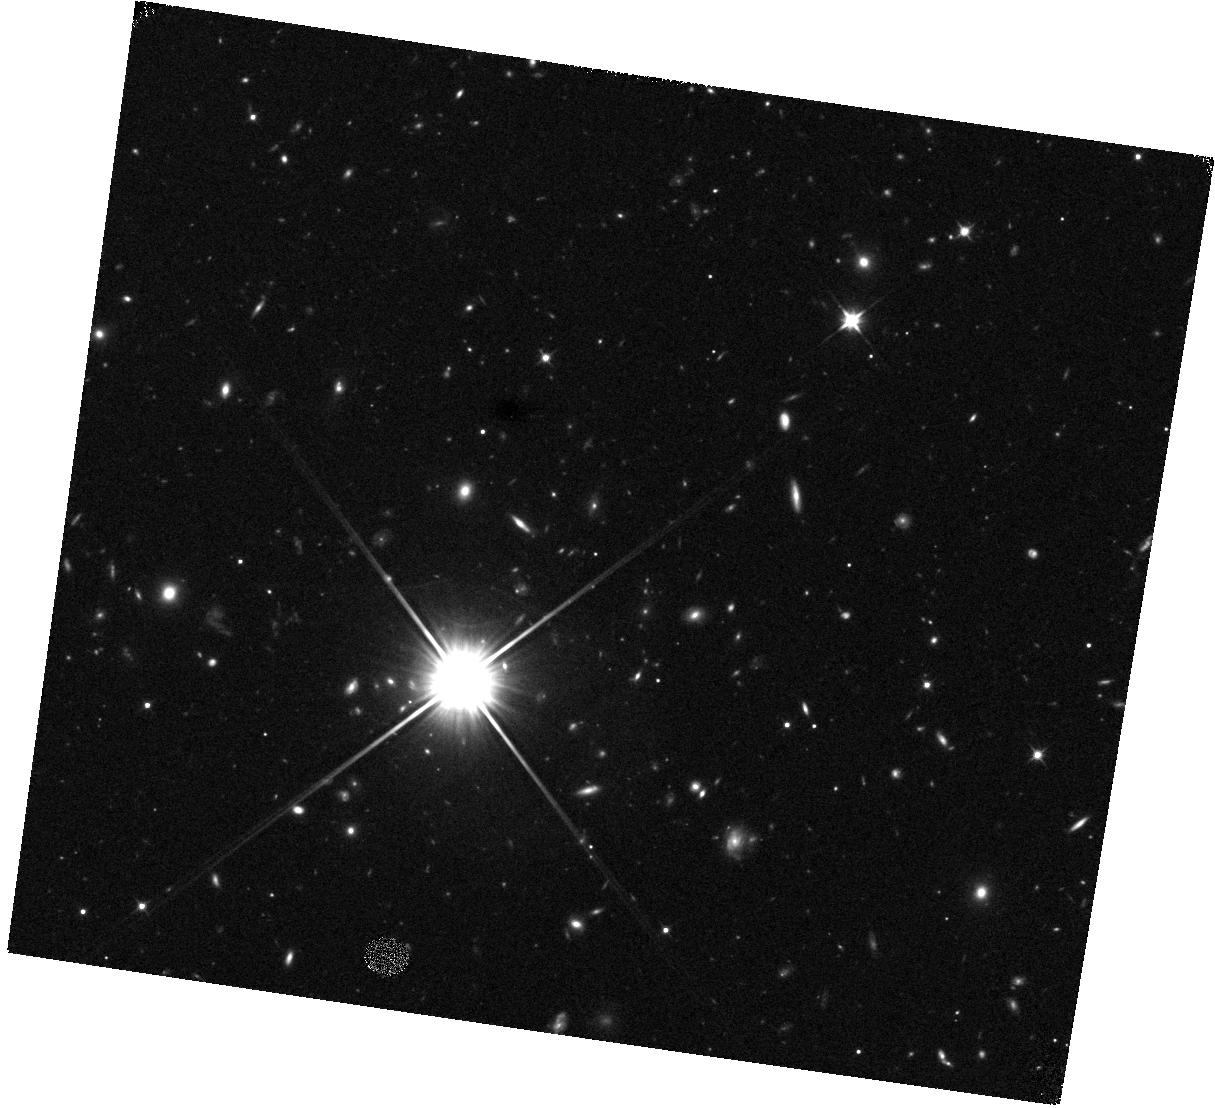
Target: HATLAS-J141118-010655. Instrument: WFC3/IR. Filter: F110W. Exposure: 12 min. Observation ID: hst_12488_55_wfc3_ir_f110w_ibs455

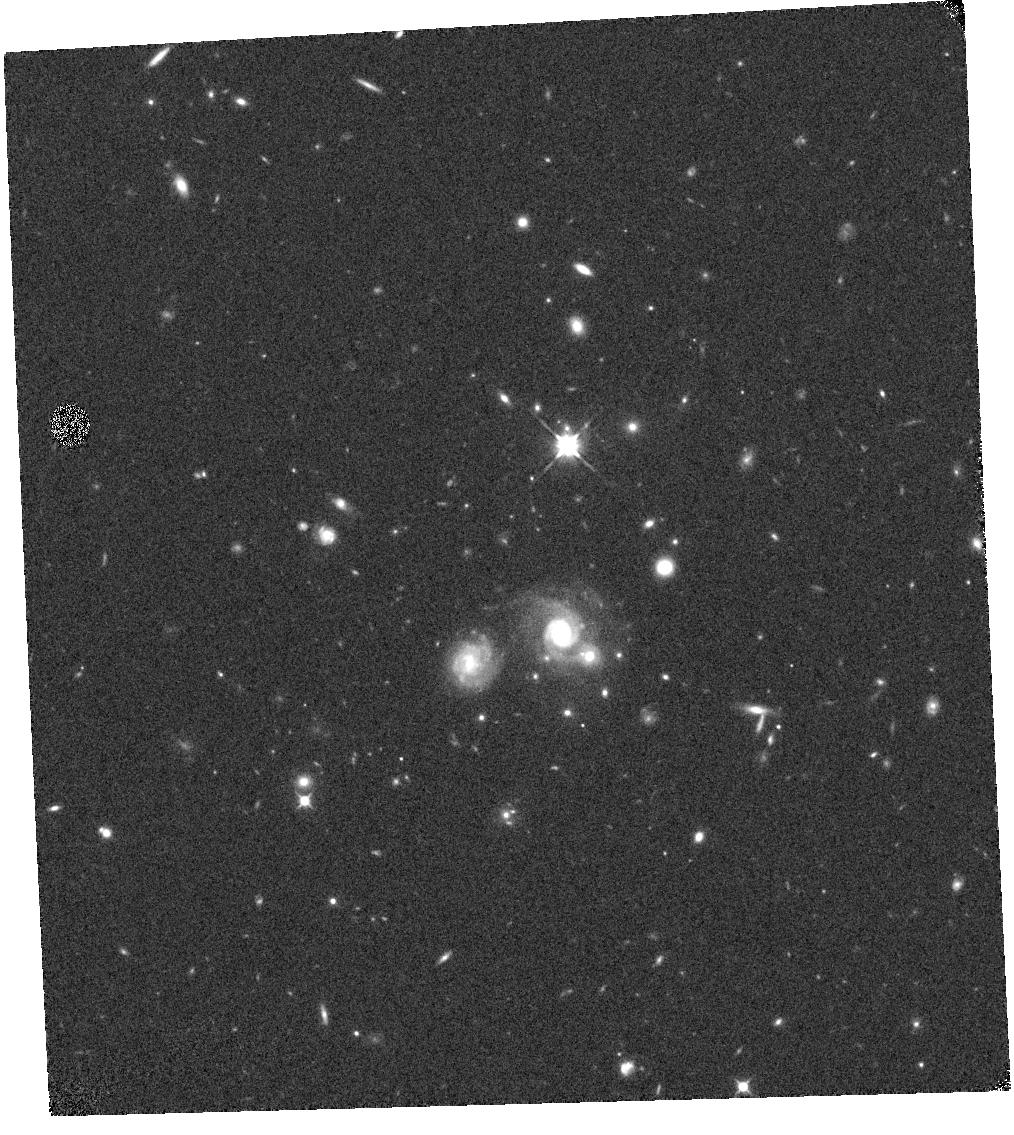
Target: HERMES-J033118-272015. Instrument: WFC3/IR. Filter: F110W. Exposure: 4 min. Observation ID: hst_12488_3g_wfc3_ir_f110w_ibs43g

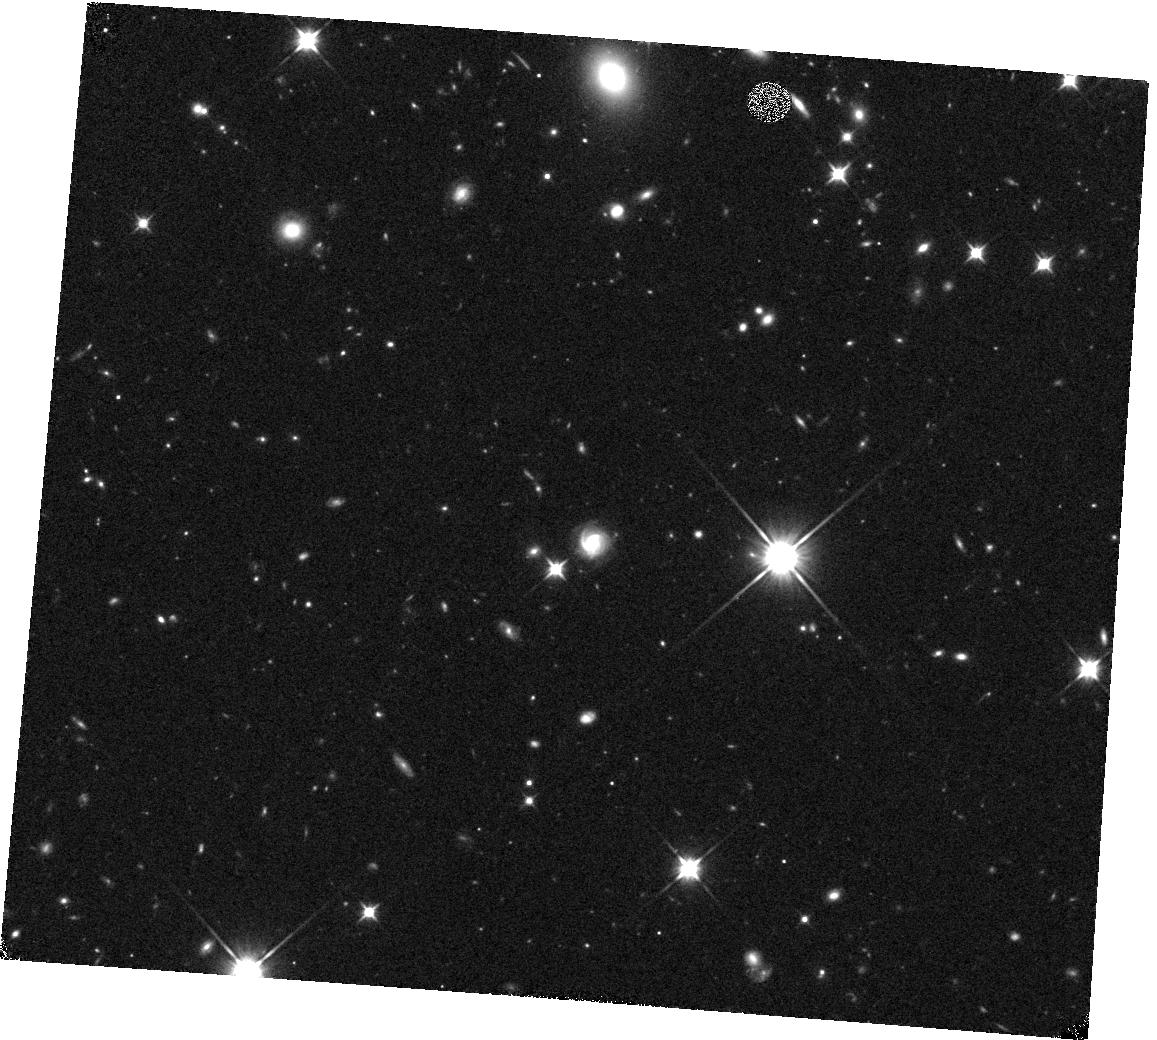
Target: HATLAS-J085359+015537. Instrument: WFC3/IR. Filter: F110W. Exposure: 12 min. Observation ID: hst_12488_07_wfc3_ir_f110w_ibs407

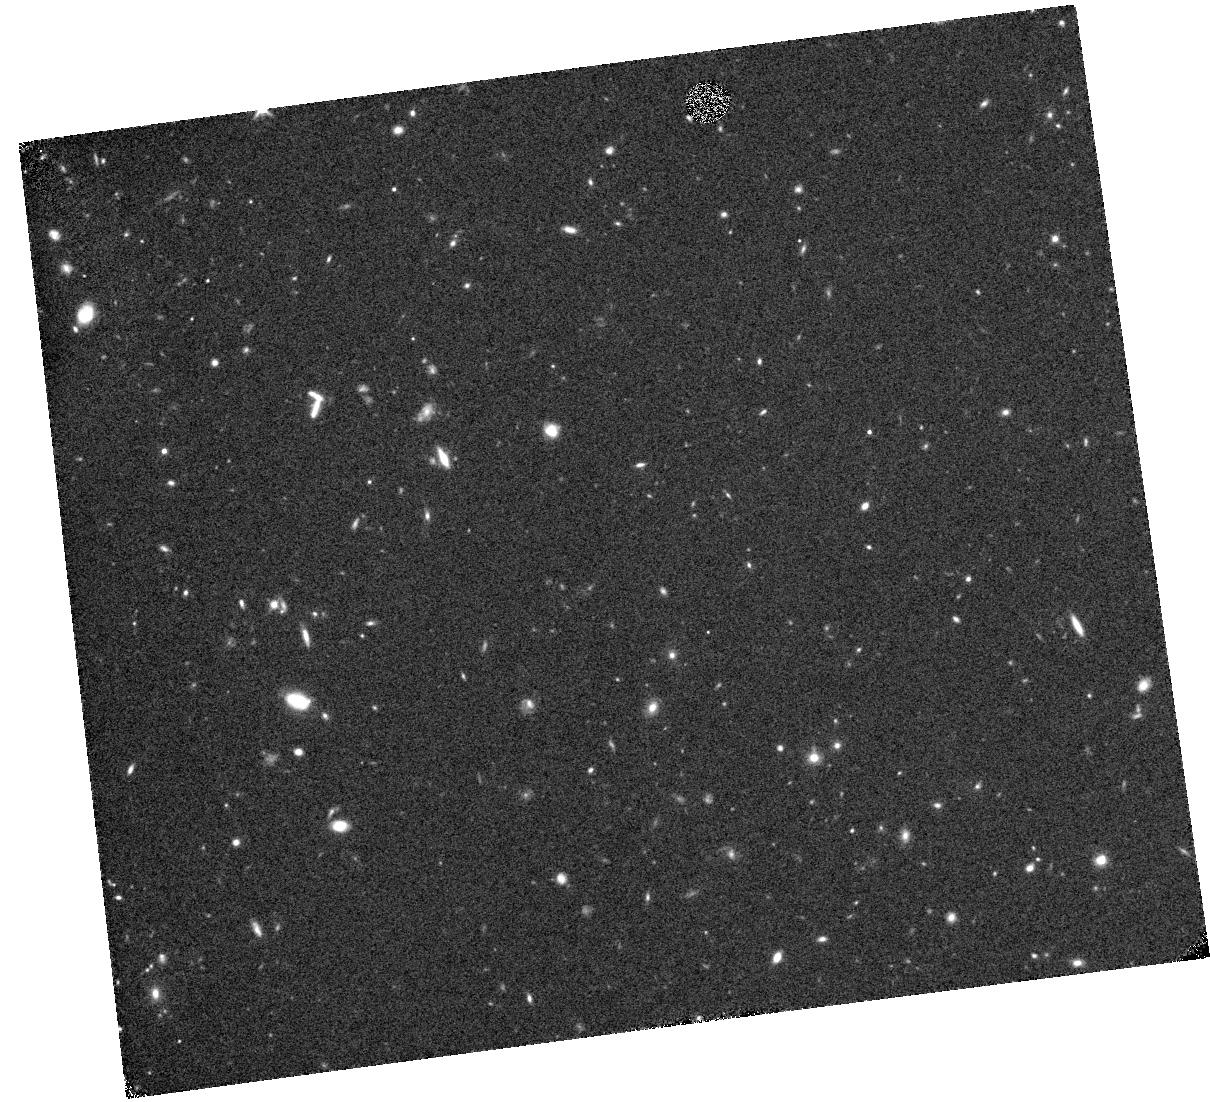
Target: HATLAS-J131001+264759. Instrument: WFC3/IR. Filter: F110W. Exposure: 12 min. Observation ID: hst_12488_1i_wfc3_ir_f110w_ibs41i

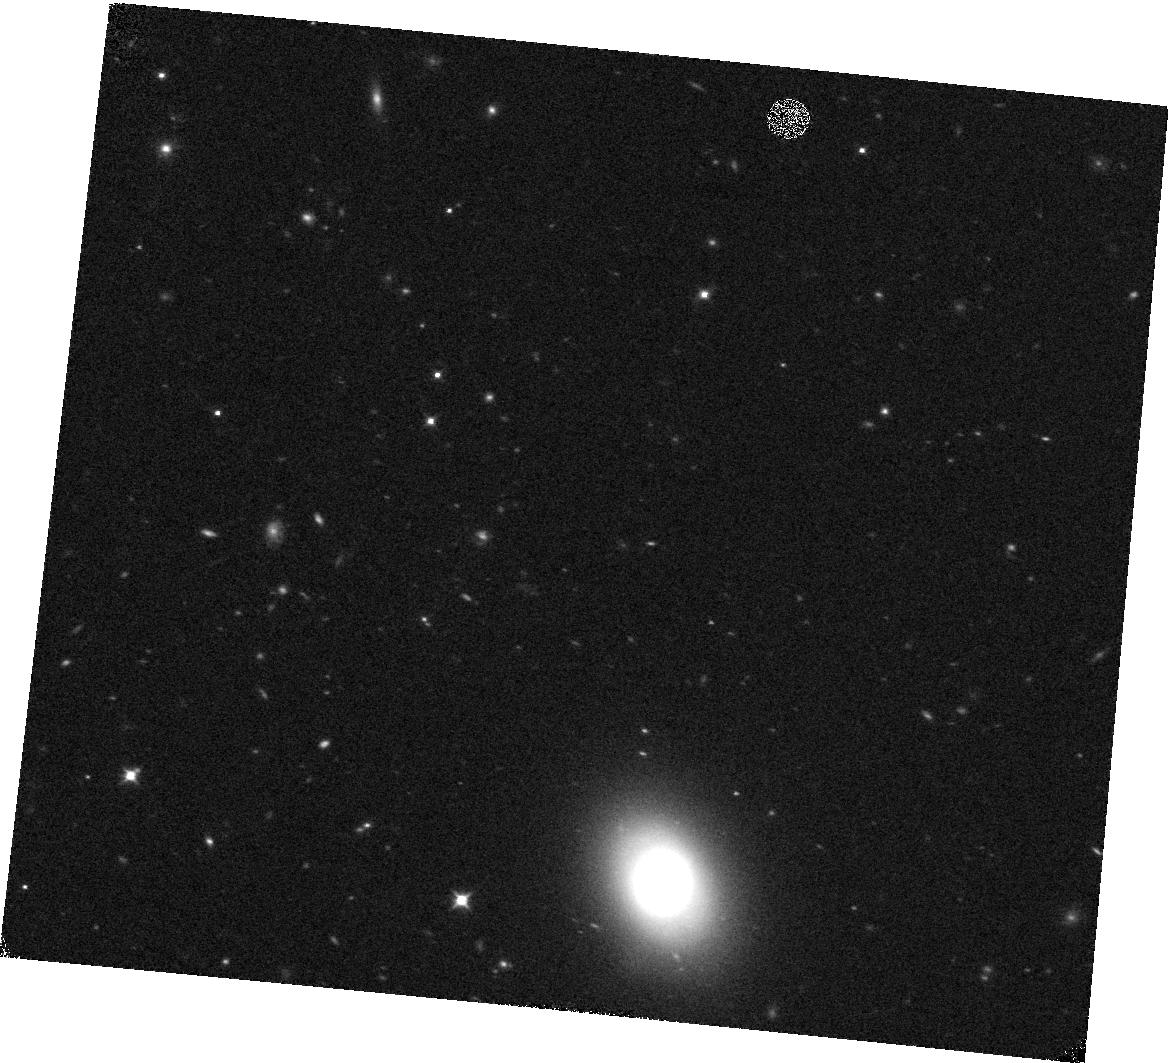
Target: HERMES-J103330+563316. Instrument: WFC3/IR. Filter: F110W. Exposure: 4 min. Observation ID: hst_12488_2v_wfc3_ir_f110w_ibs42v

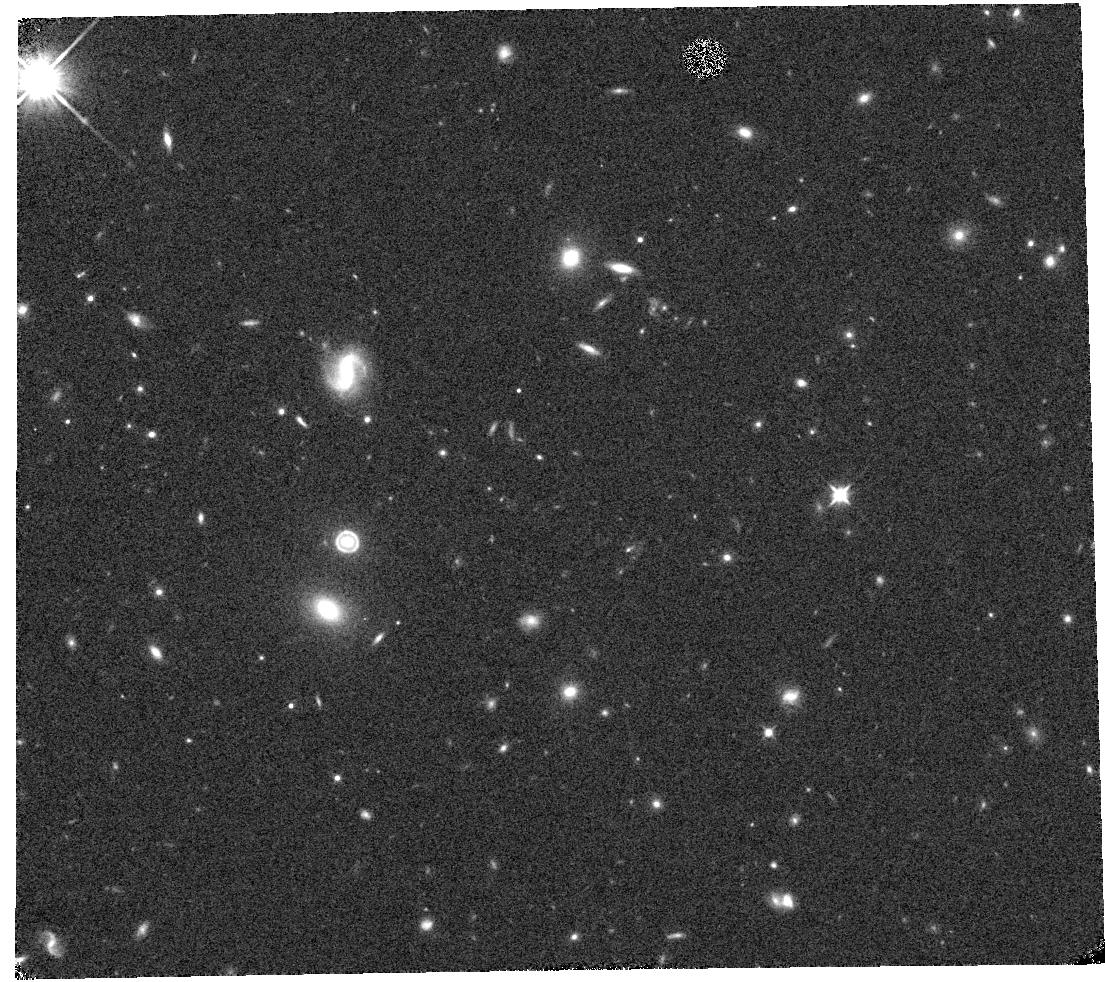
Target: HERMES-J103958+563120. Instrument: WFC3/IR. Filter: F110W. Exposure: 4 min. Observation ID: hst_12488_2s_wfc3_ir_f110w_ibs42s

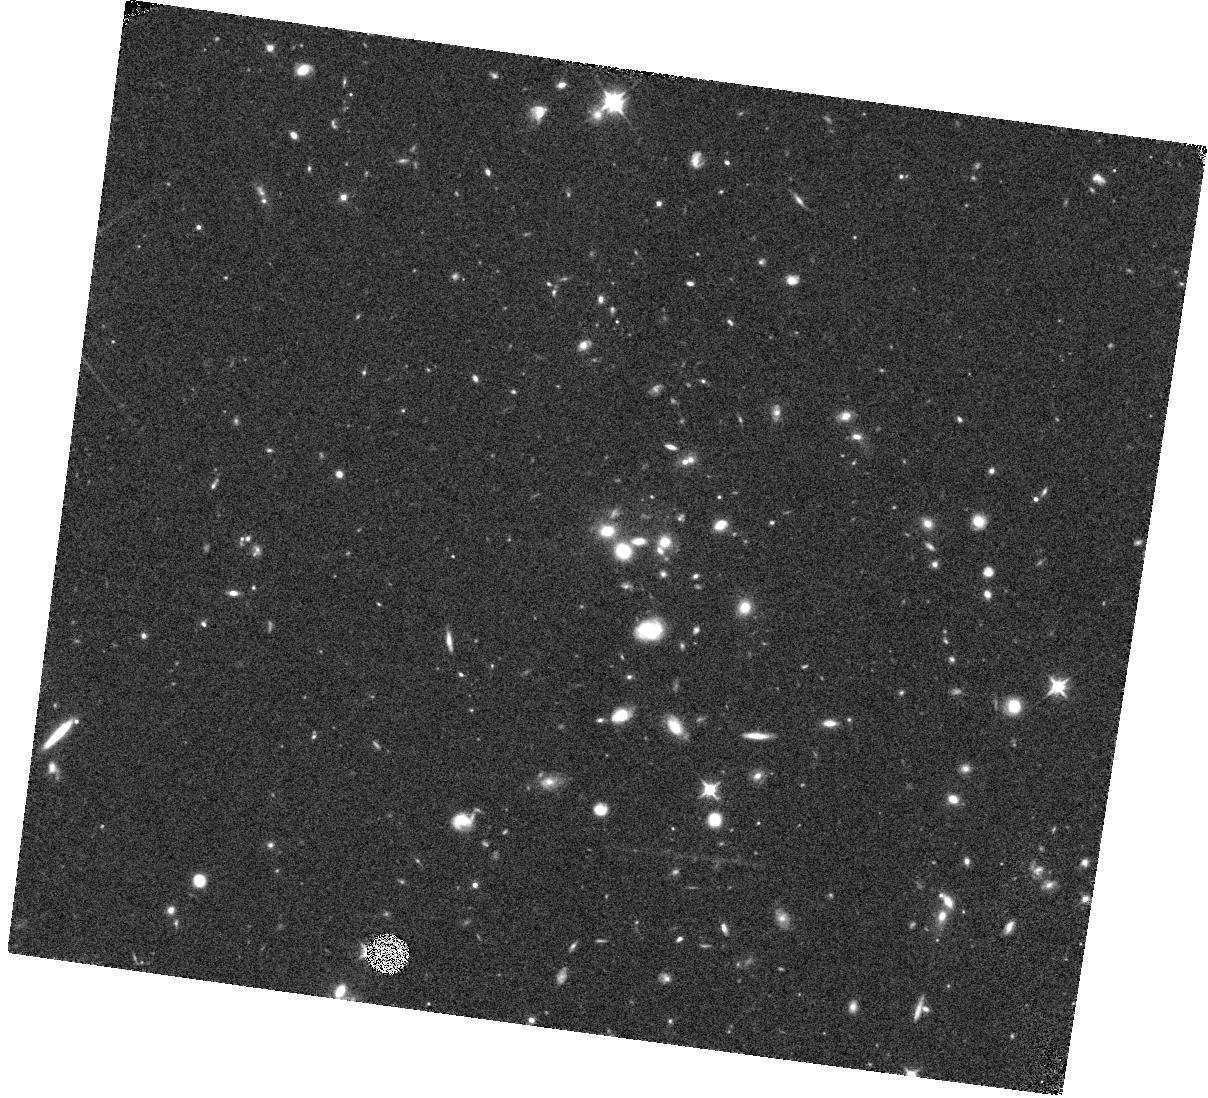
Target: HATLAS-J132128+282023. Instrument: WFC3/IR. Filter: F110W. Exposure: 12 min. Observation ID: hst_12488_0g_wfc3_ir_f110w_ibs40g

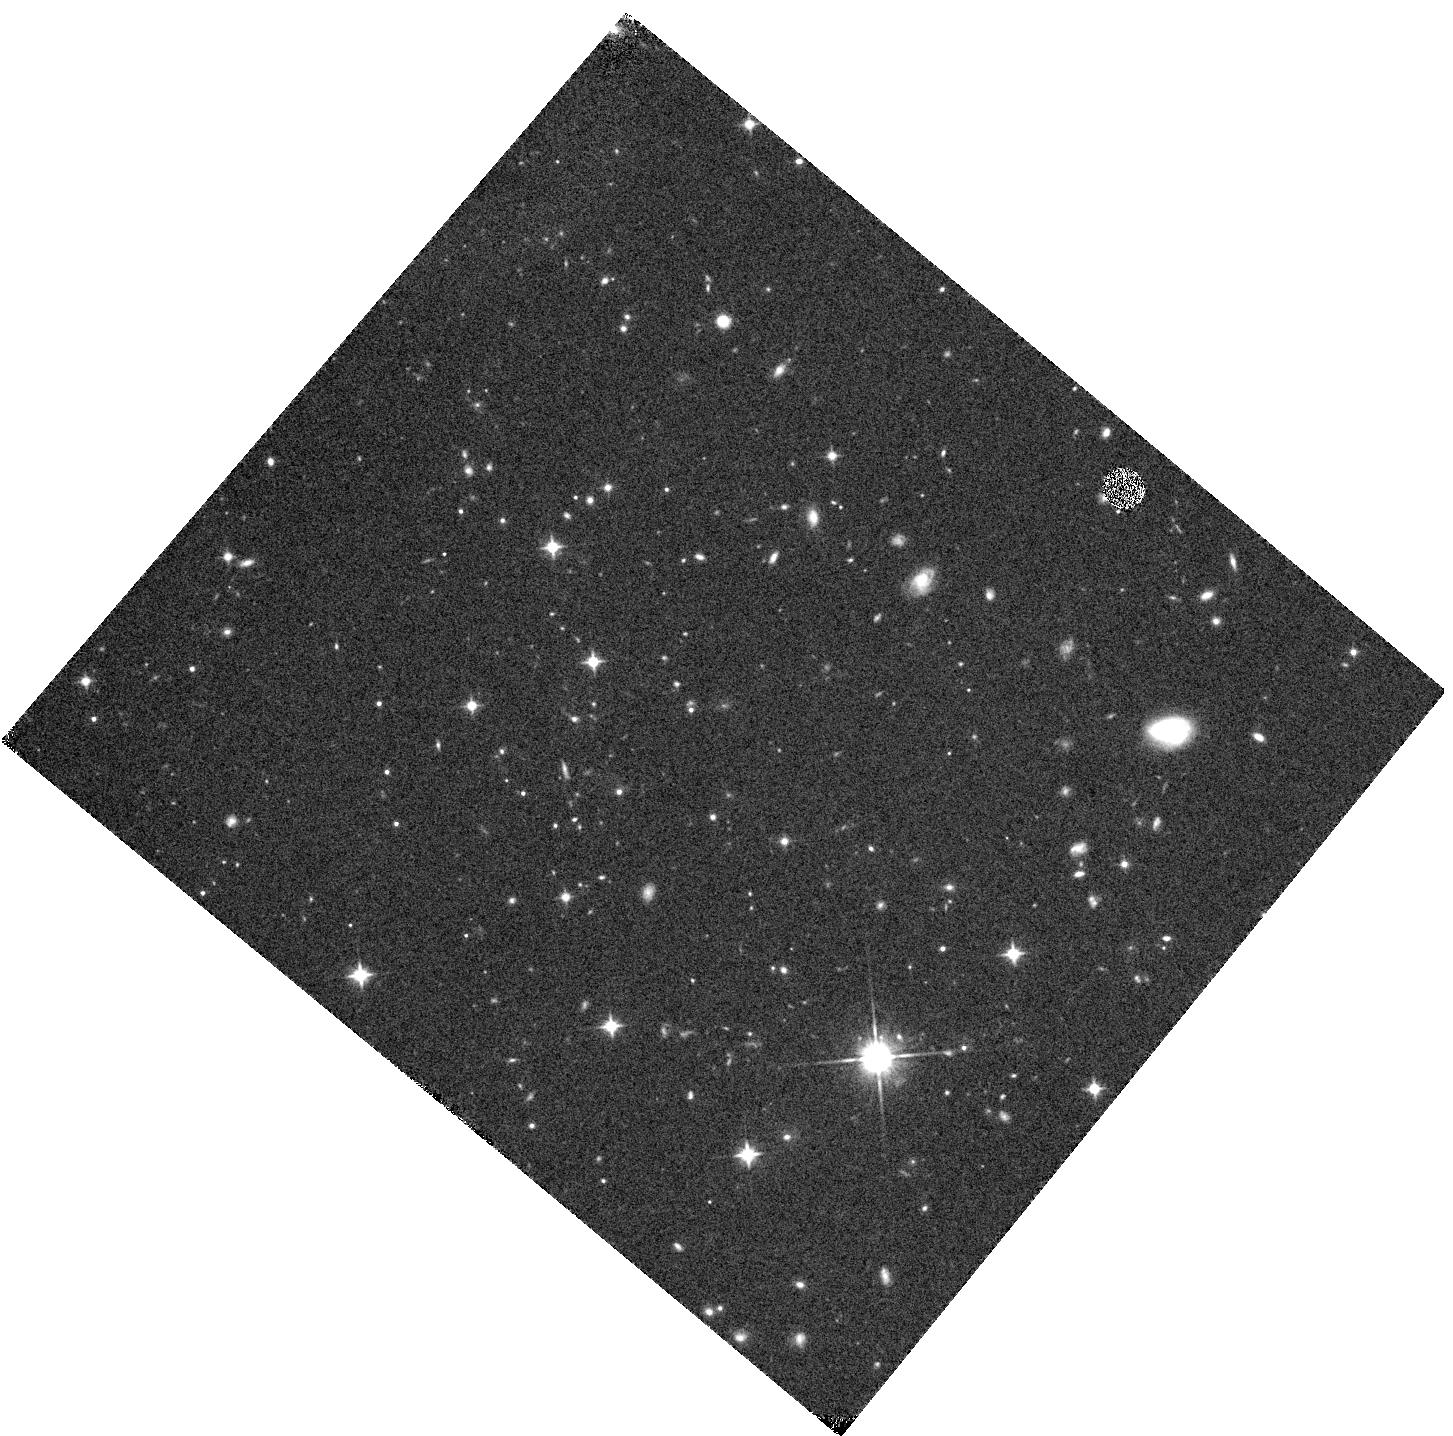
Target: HATLAS-J083546+002804. Instrument: WFC3/IR. Filter: F110W. Exposure: 12 min. Observation ID: hst_12488_23_wfc3_ir_f110w_ibs423

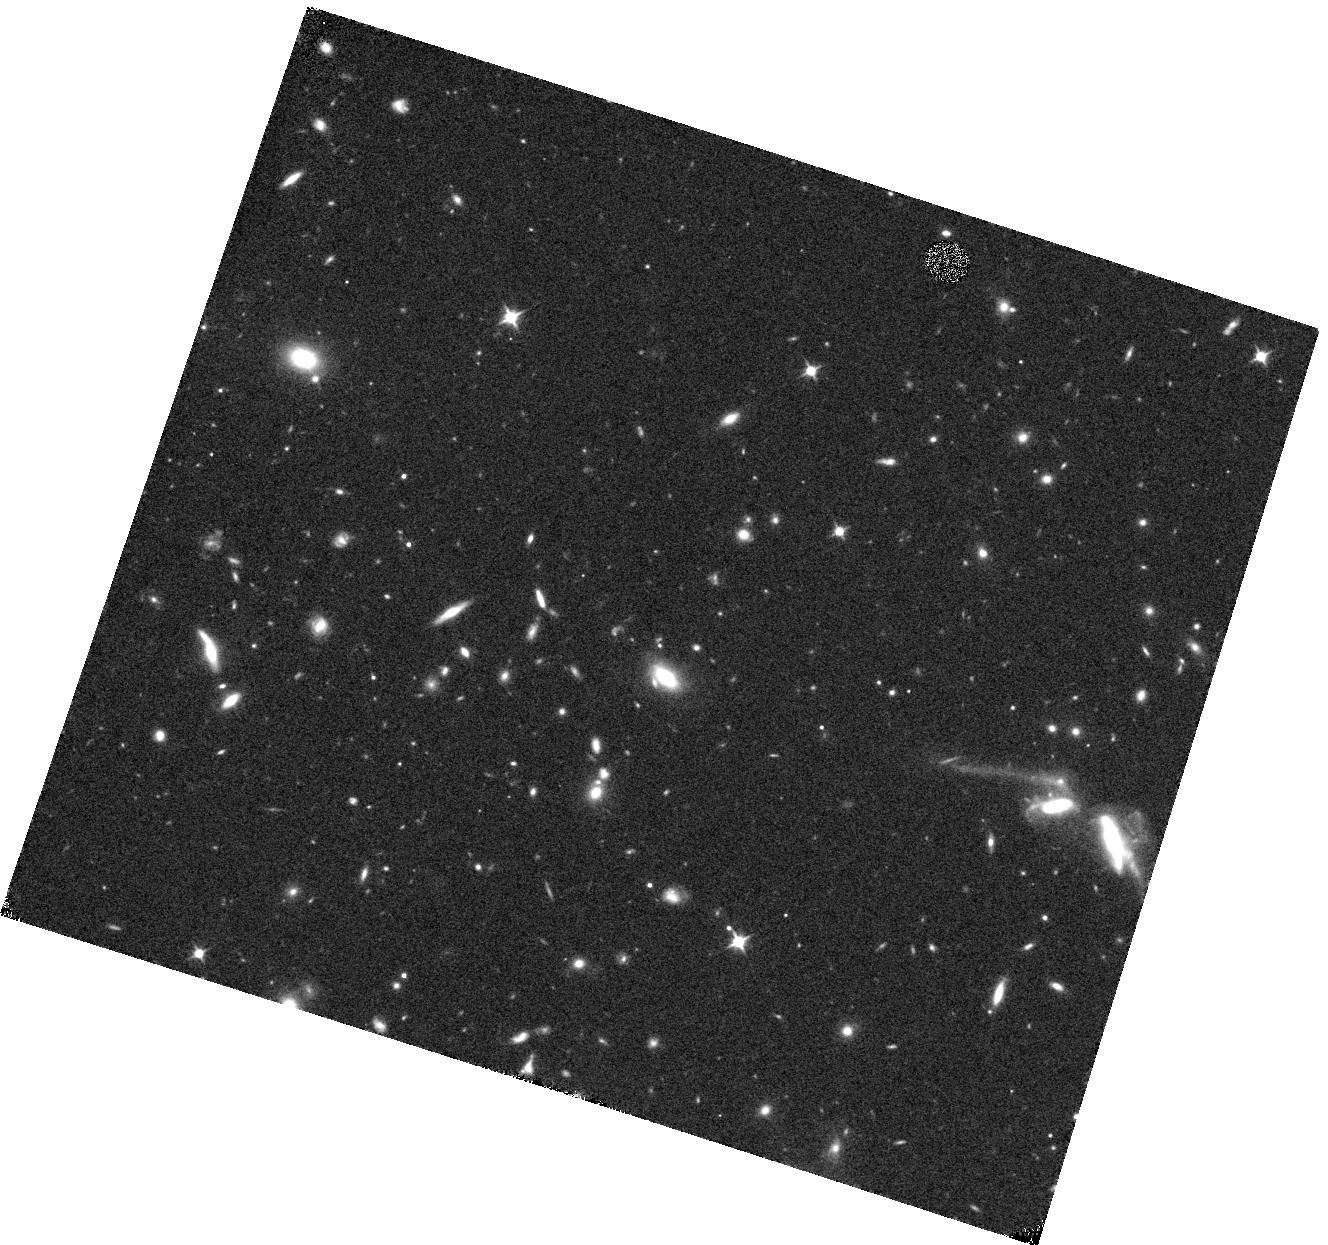
Target: HATLAS-J115820-013754. Instrument: WFC3/IR. Filter: F110W. Exposure: 12 min. Observation ID: hst_12488_45_wfc3_ir_f110w_ibs445

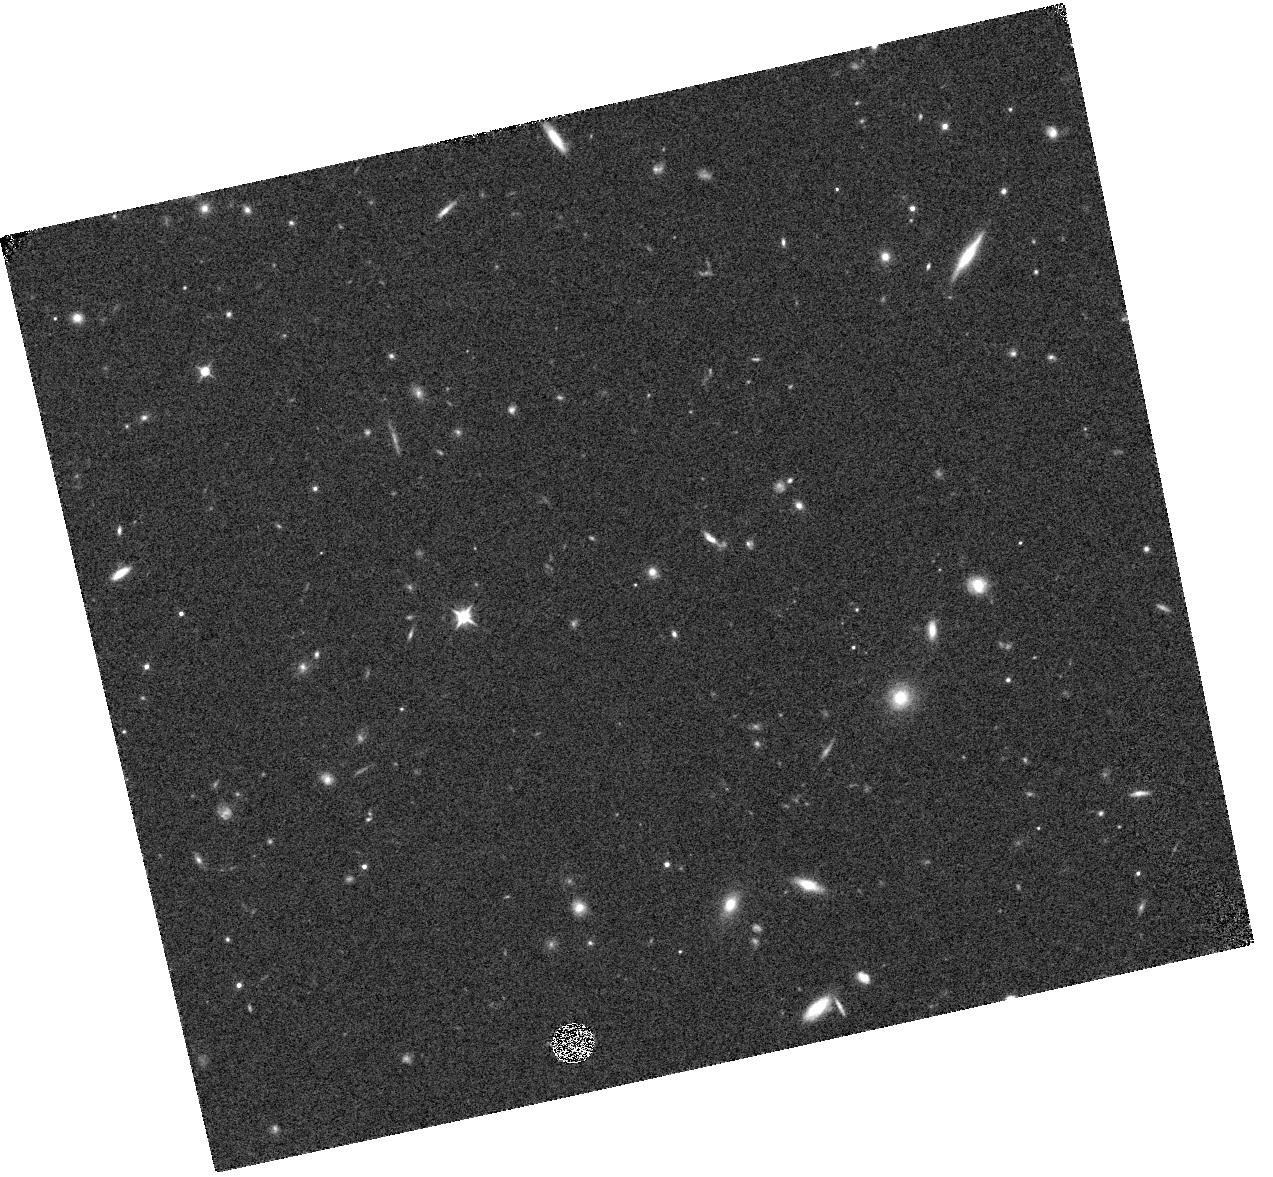
Target: HATLAS-J133715+352058. Instrument: WFC3/IR. Filter: F110W. Exposure: 4 min. Observation ID: hst_12488_89_wfc3_ir_f110w_ibs489

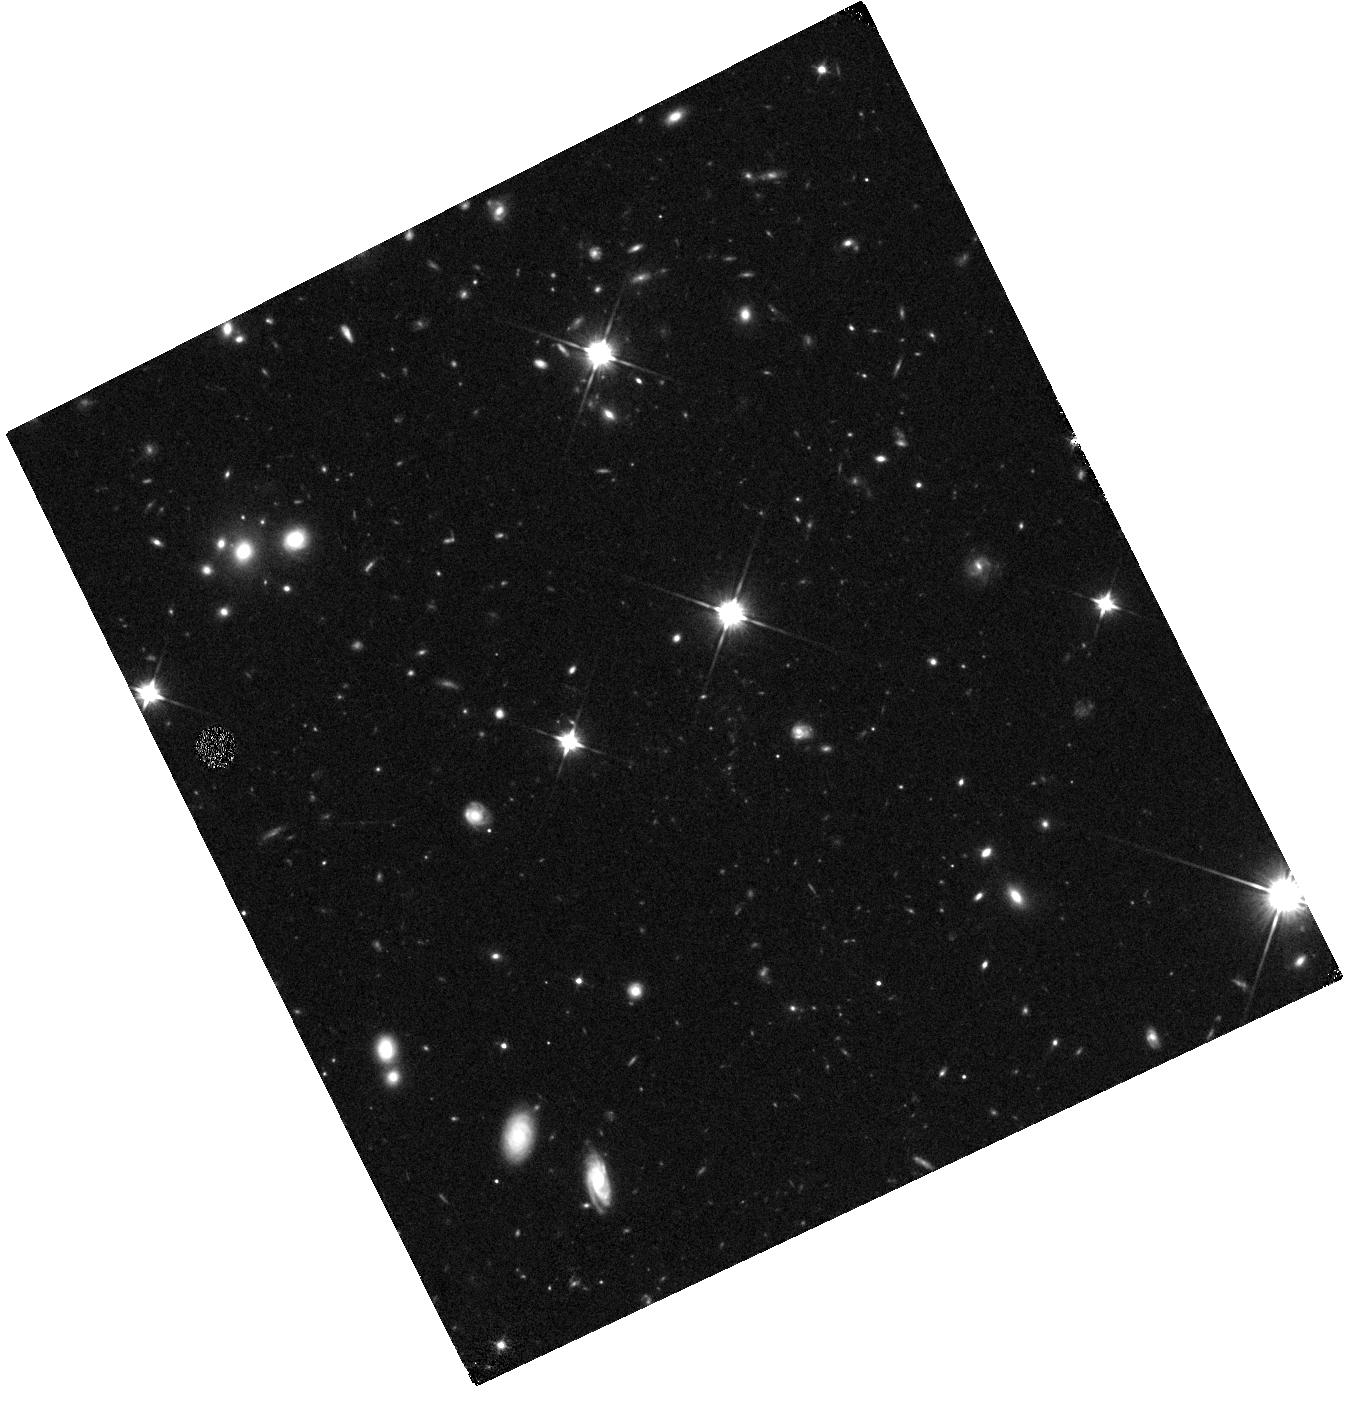
Target: HERMES-J100057+022014. Instrument: WFC3/IR. Filter: F110W. Exposure: 12 min. Observation ID: hst_12488_3a_wfc3_ir_f110w_ibs43a

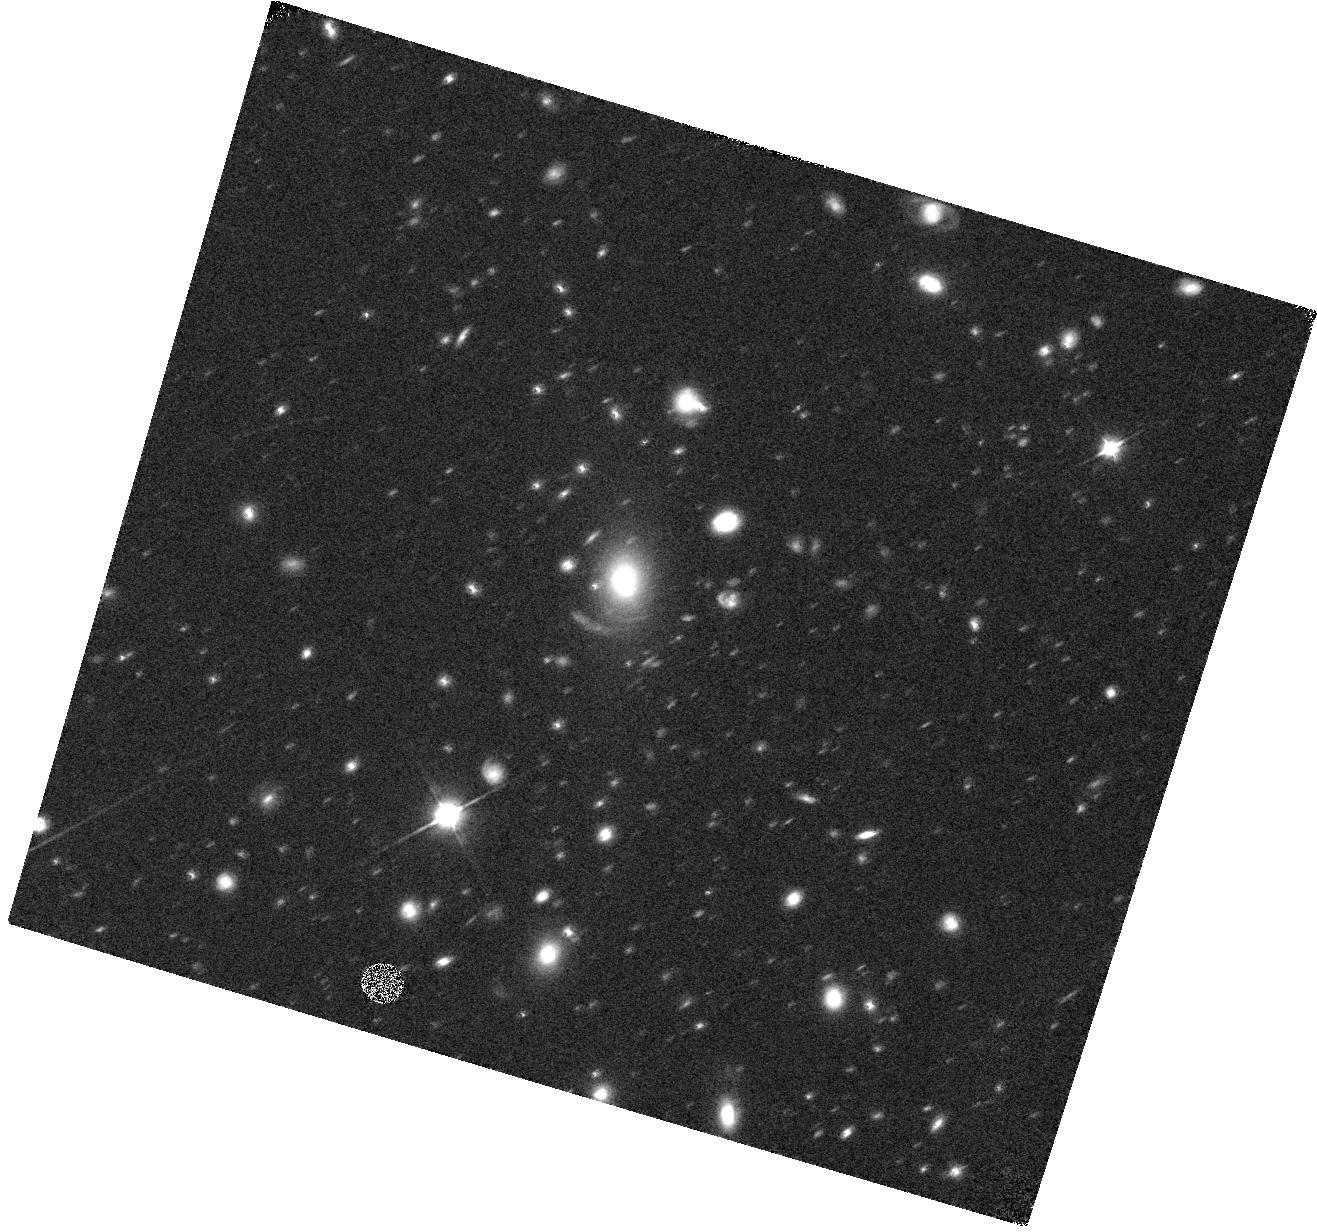
Target: HATLAS-J115102-020024. Instrument: WFC3/IR. Filter: F110W. Exposure: 12 min. Observation ID: hst_12488_51_wfc3_ir_f110w_ibs451

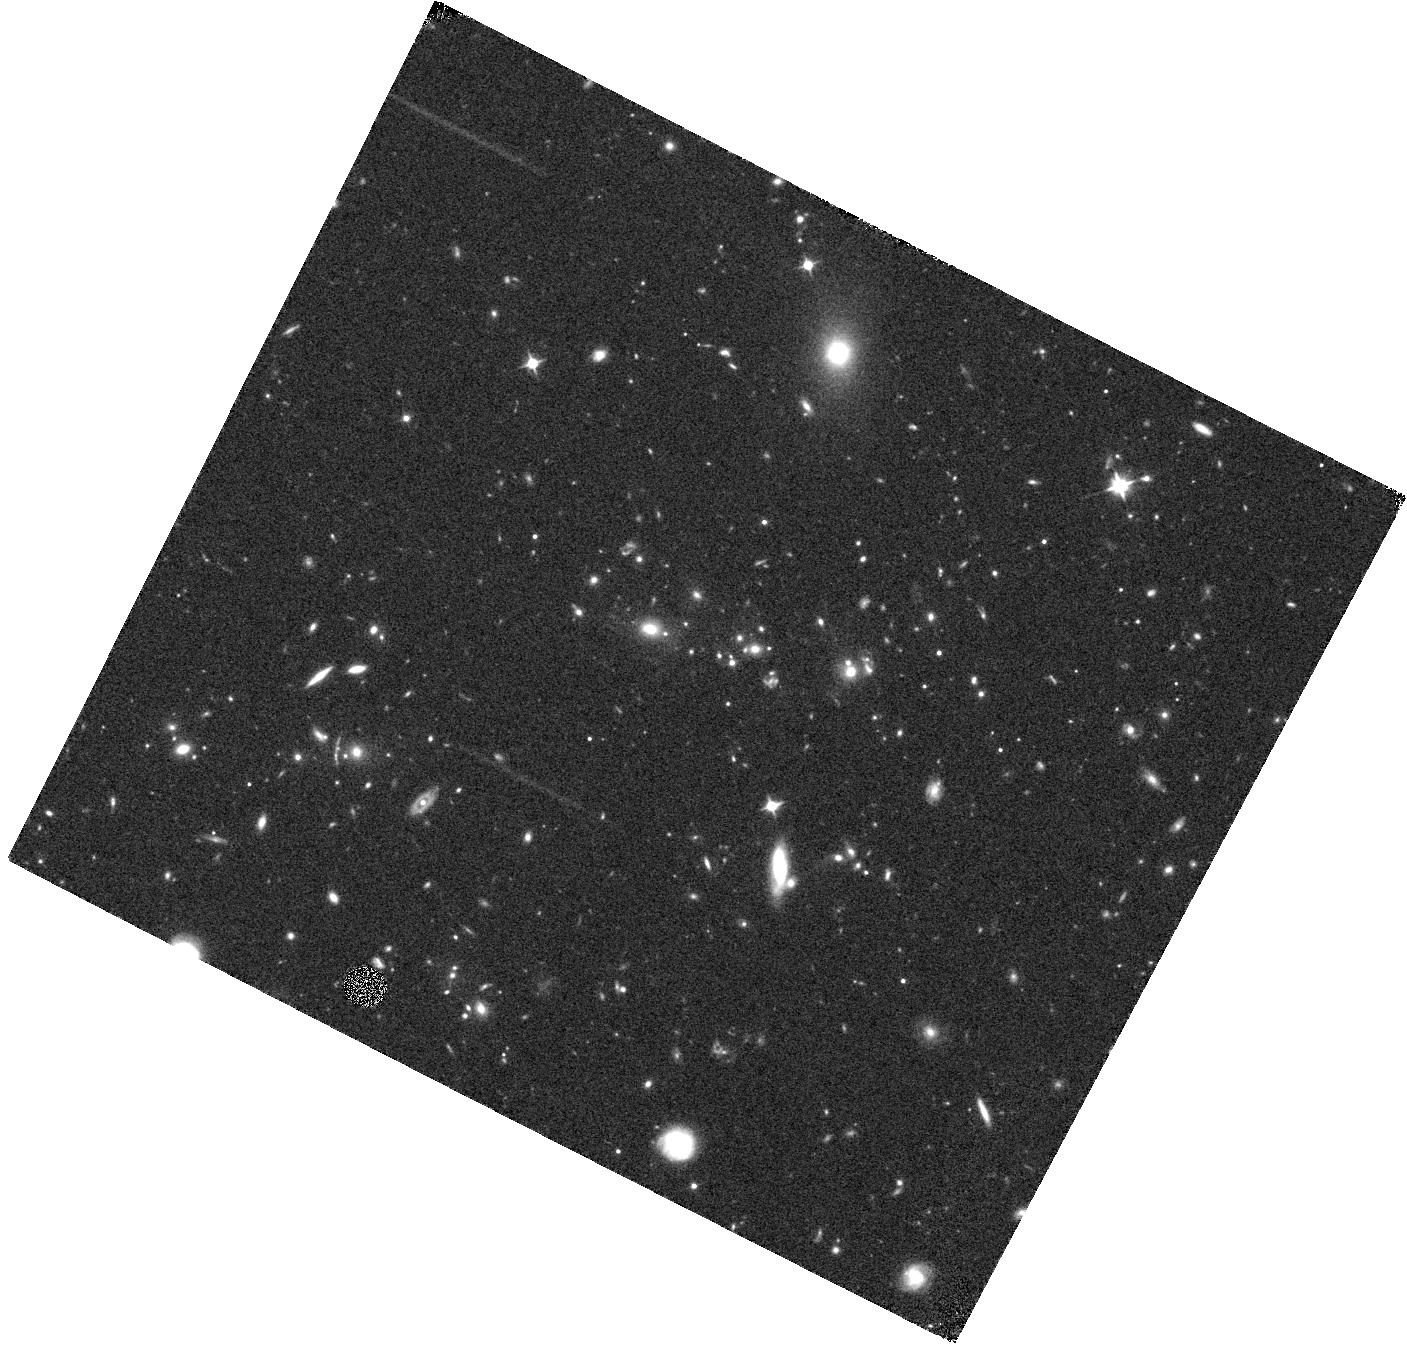
Target: HATLAS-J134124+354007. Instrument: WFC3/IR. Filter: F110W. Exposure: 12 min. Observation ID: hst_12488_83_wfc3_ir_f110w_ibs483

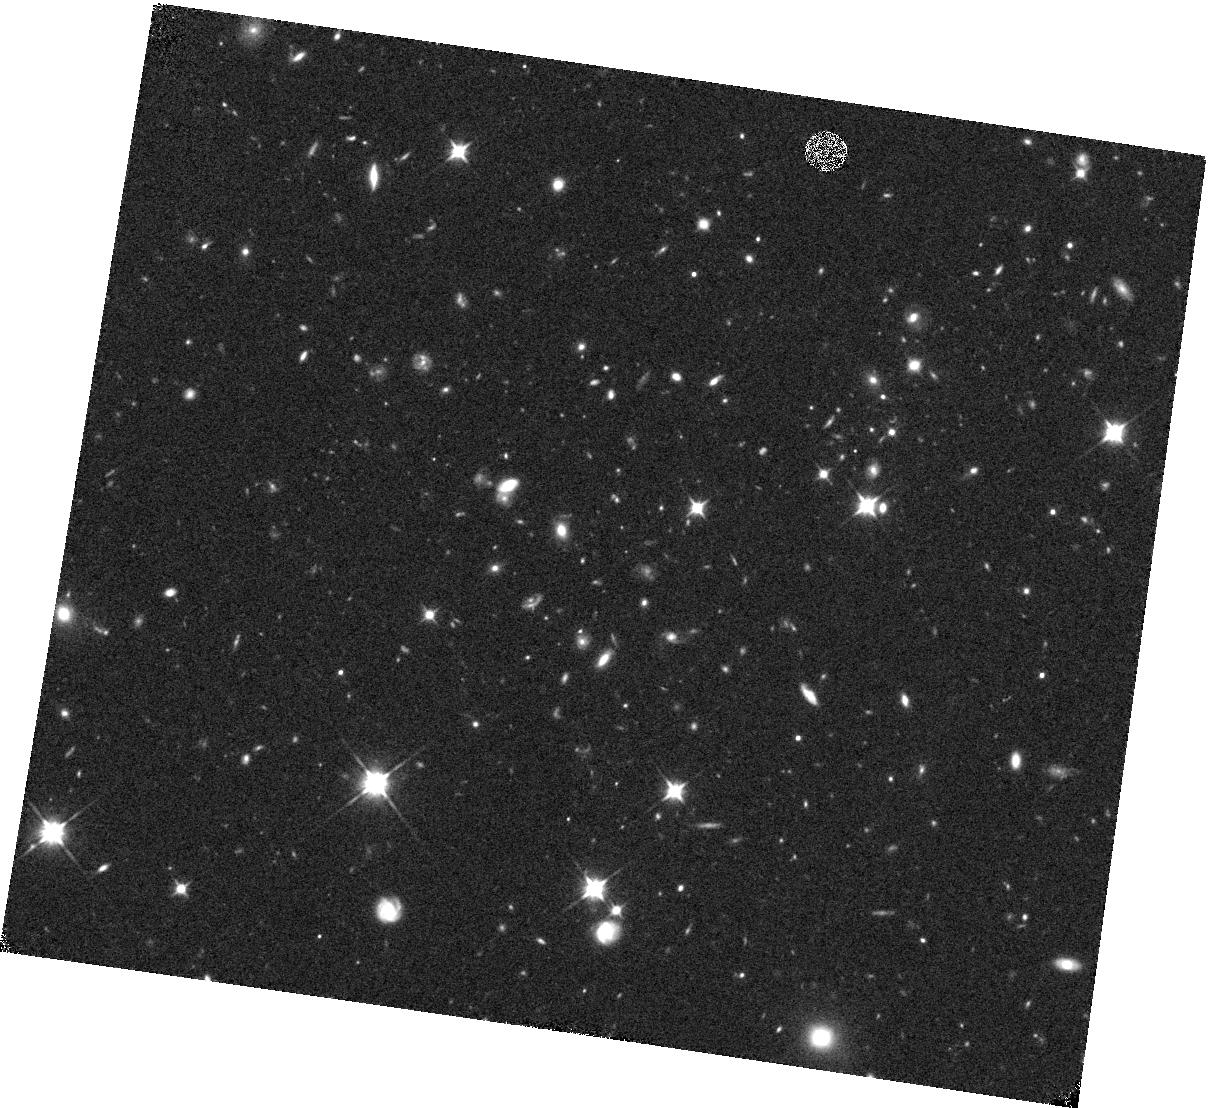
Target: HATLAS-J084958+010713. Instrument: WFC3/IR. Filter: F110W. Exposure: 12 min. Observation ID: hst_12488_15_wfc3_ir_f110w_ibs415

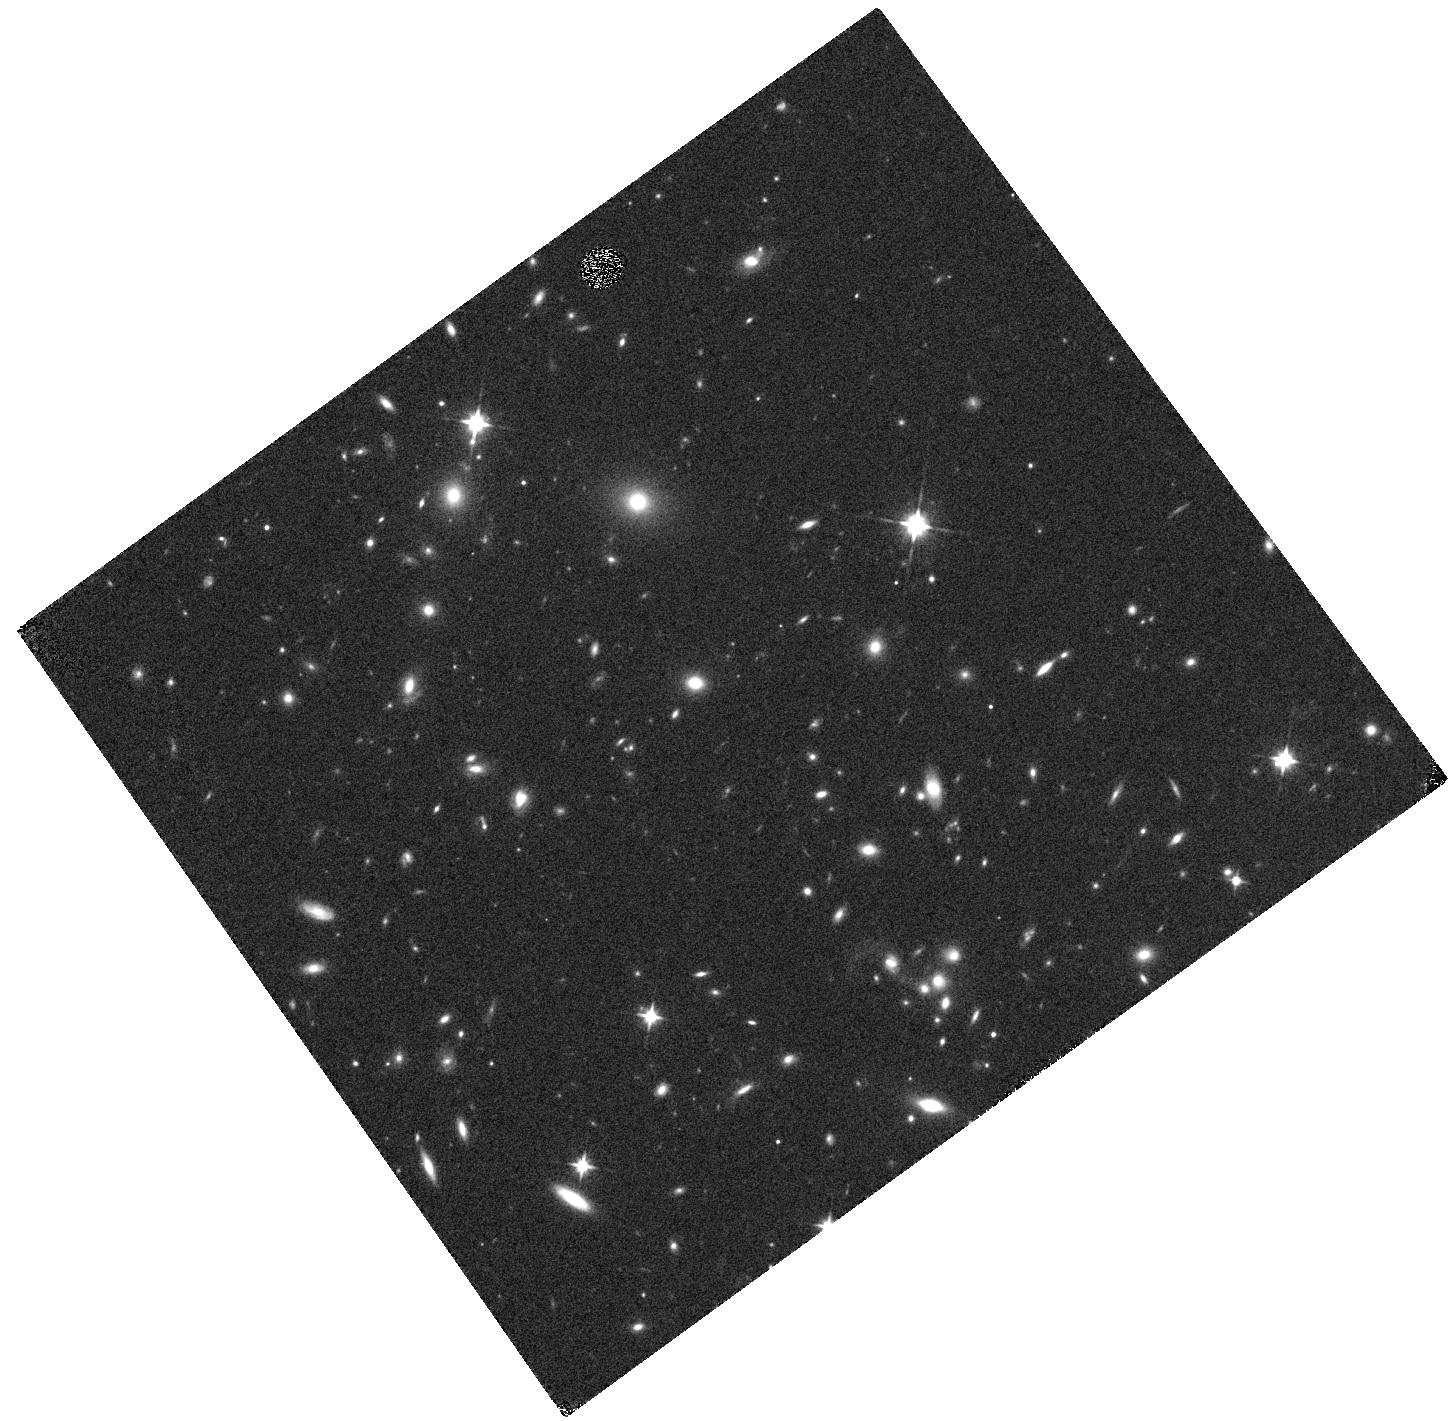
Target: HERMES-J043830-541832. Instrument: WFC3/IR. Filter: F110W. Exposure: 4 min. Observation ID: hst_12488_2j_wfc3_ir_f110w_ibs42j

SNAPshot observations of gravitational lens systems discovered via wide-field Herschel imaging (PI: Negrello, Mattia)

We propose snapshot observation with WFC3/IR F110W of 200 candidate gravitational lensing systems discovered via the two widest extragalactic surveys with Herschel, the Herschel Astrophysical Terahertz Large Area Survey (H-ATLAS) and the Herschel Multi-tiered Extra-galactic survey (HerMES). The snapshot observations will be used to more robustly assess the efficiency of our submillimeter-based lens selection method and to (i) characterize the morphology of the lensing galaxy and construct a model for the light profile for the lens that will be used to disentagle the lens from the background source in longer wavelength imaging (ii) constrain the rest-frame optical flux of the background galaxy after the lens subtraction and, in those cases where the lensed source is detected, perform a source-image reconstruction to estimate the magnification factor (iii) detect and characterize the lensed source in galaxy cluster lensing events where the cosmic magnification is usually highest.